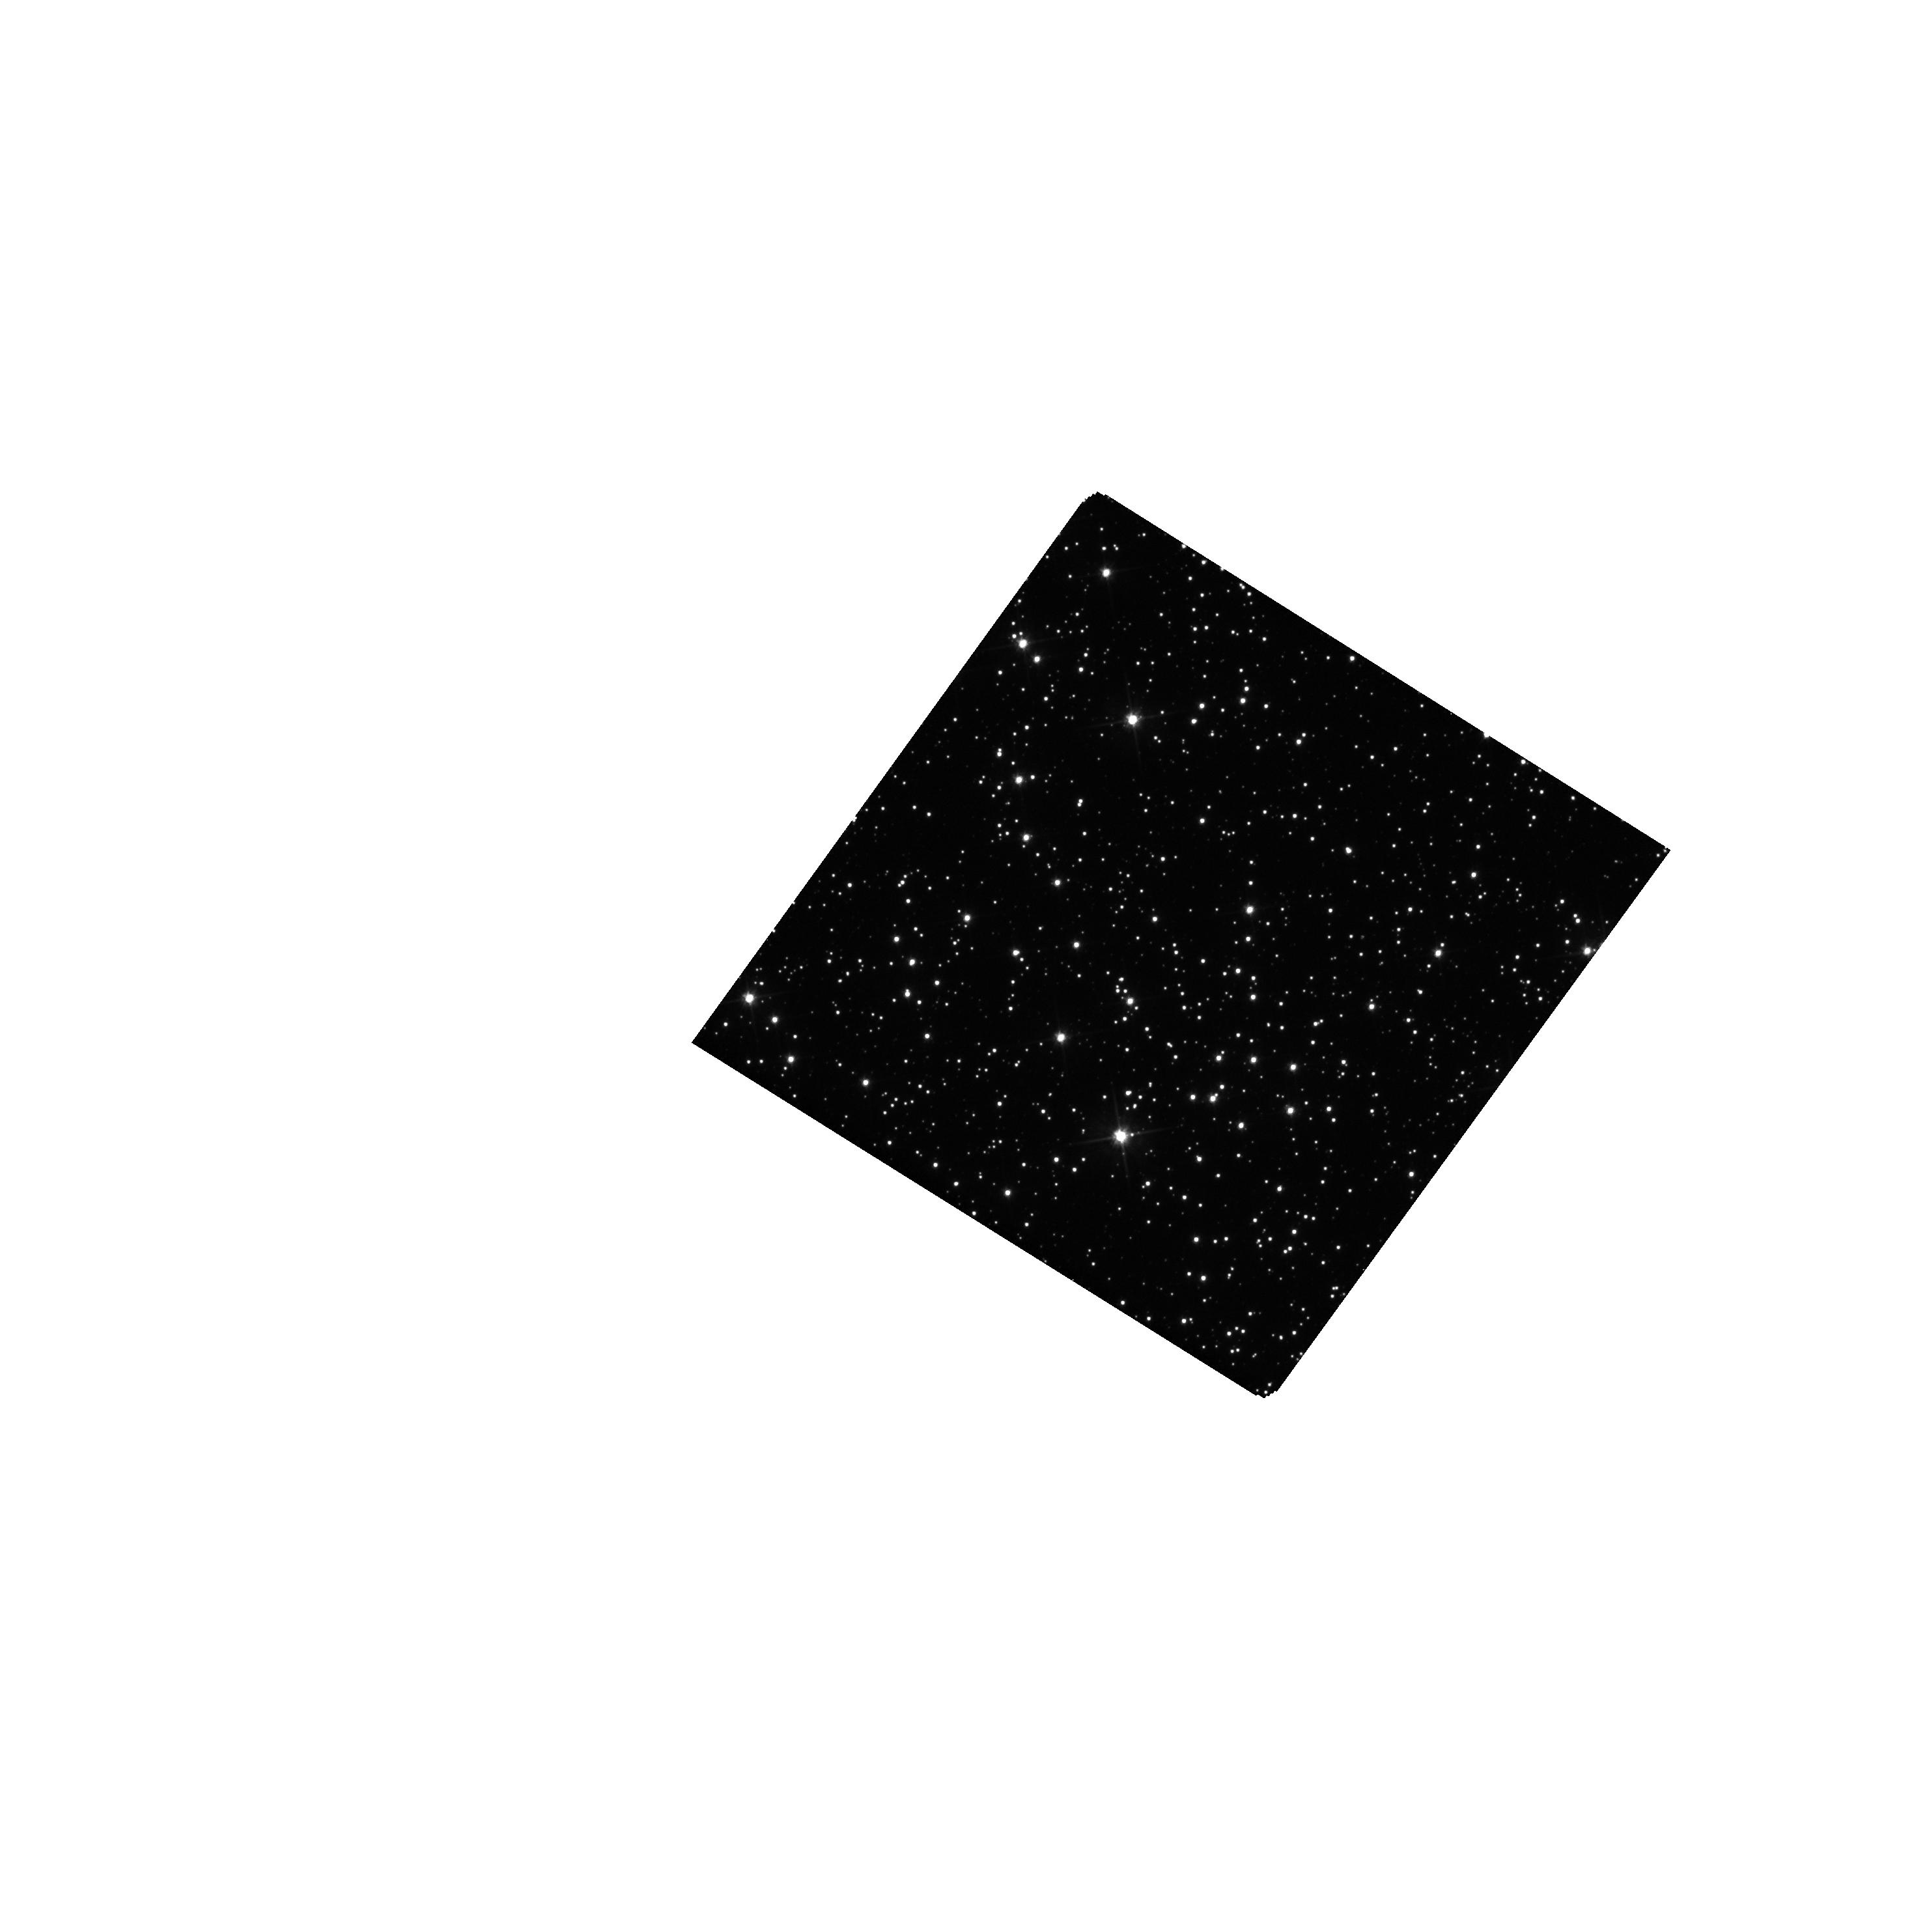
Target: OGLE-2012-BLG-0950
Instrument: WFC3/UVIS
Filter: F555W
Exposure: 15 min
Observation ID: hst_15455_03_wfc3_uvis_f555w_idsa03

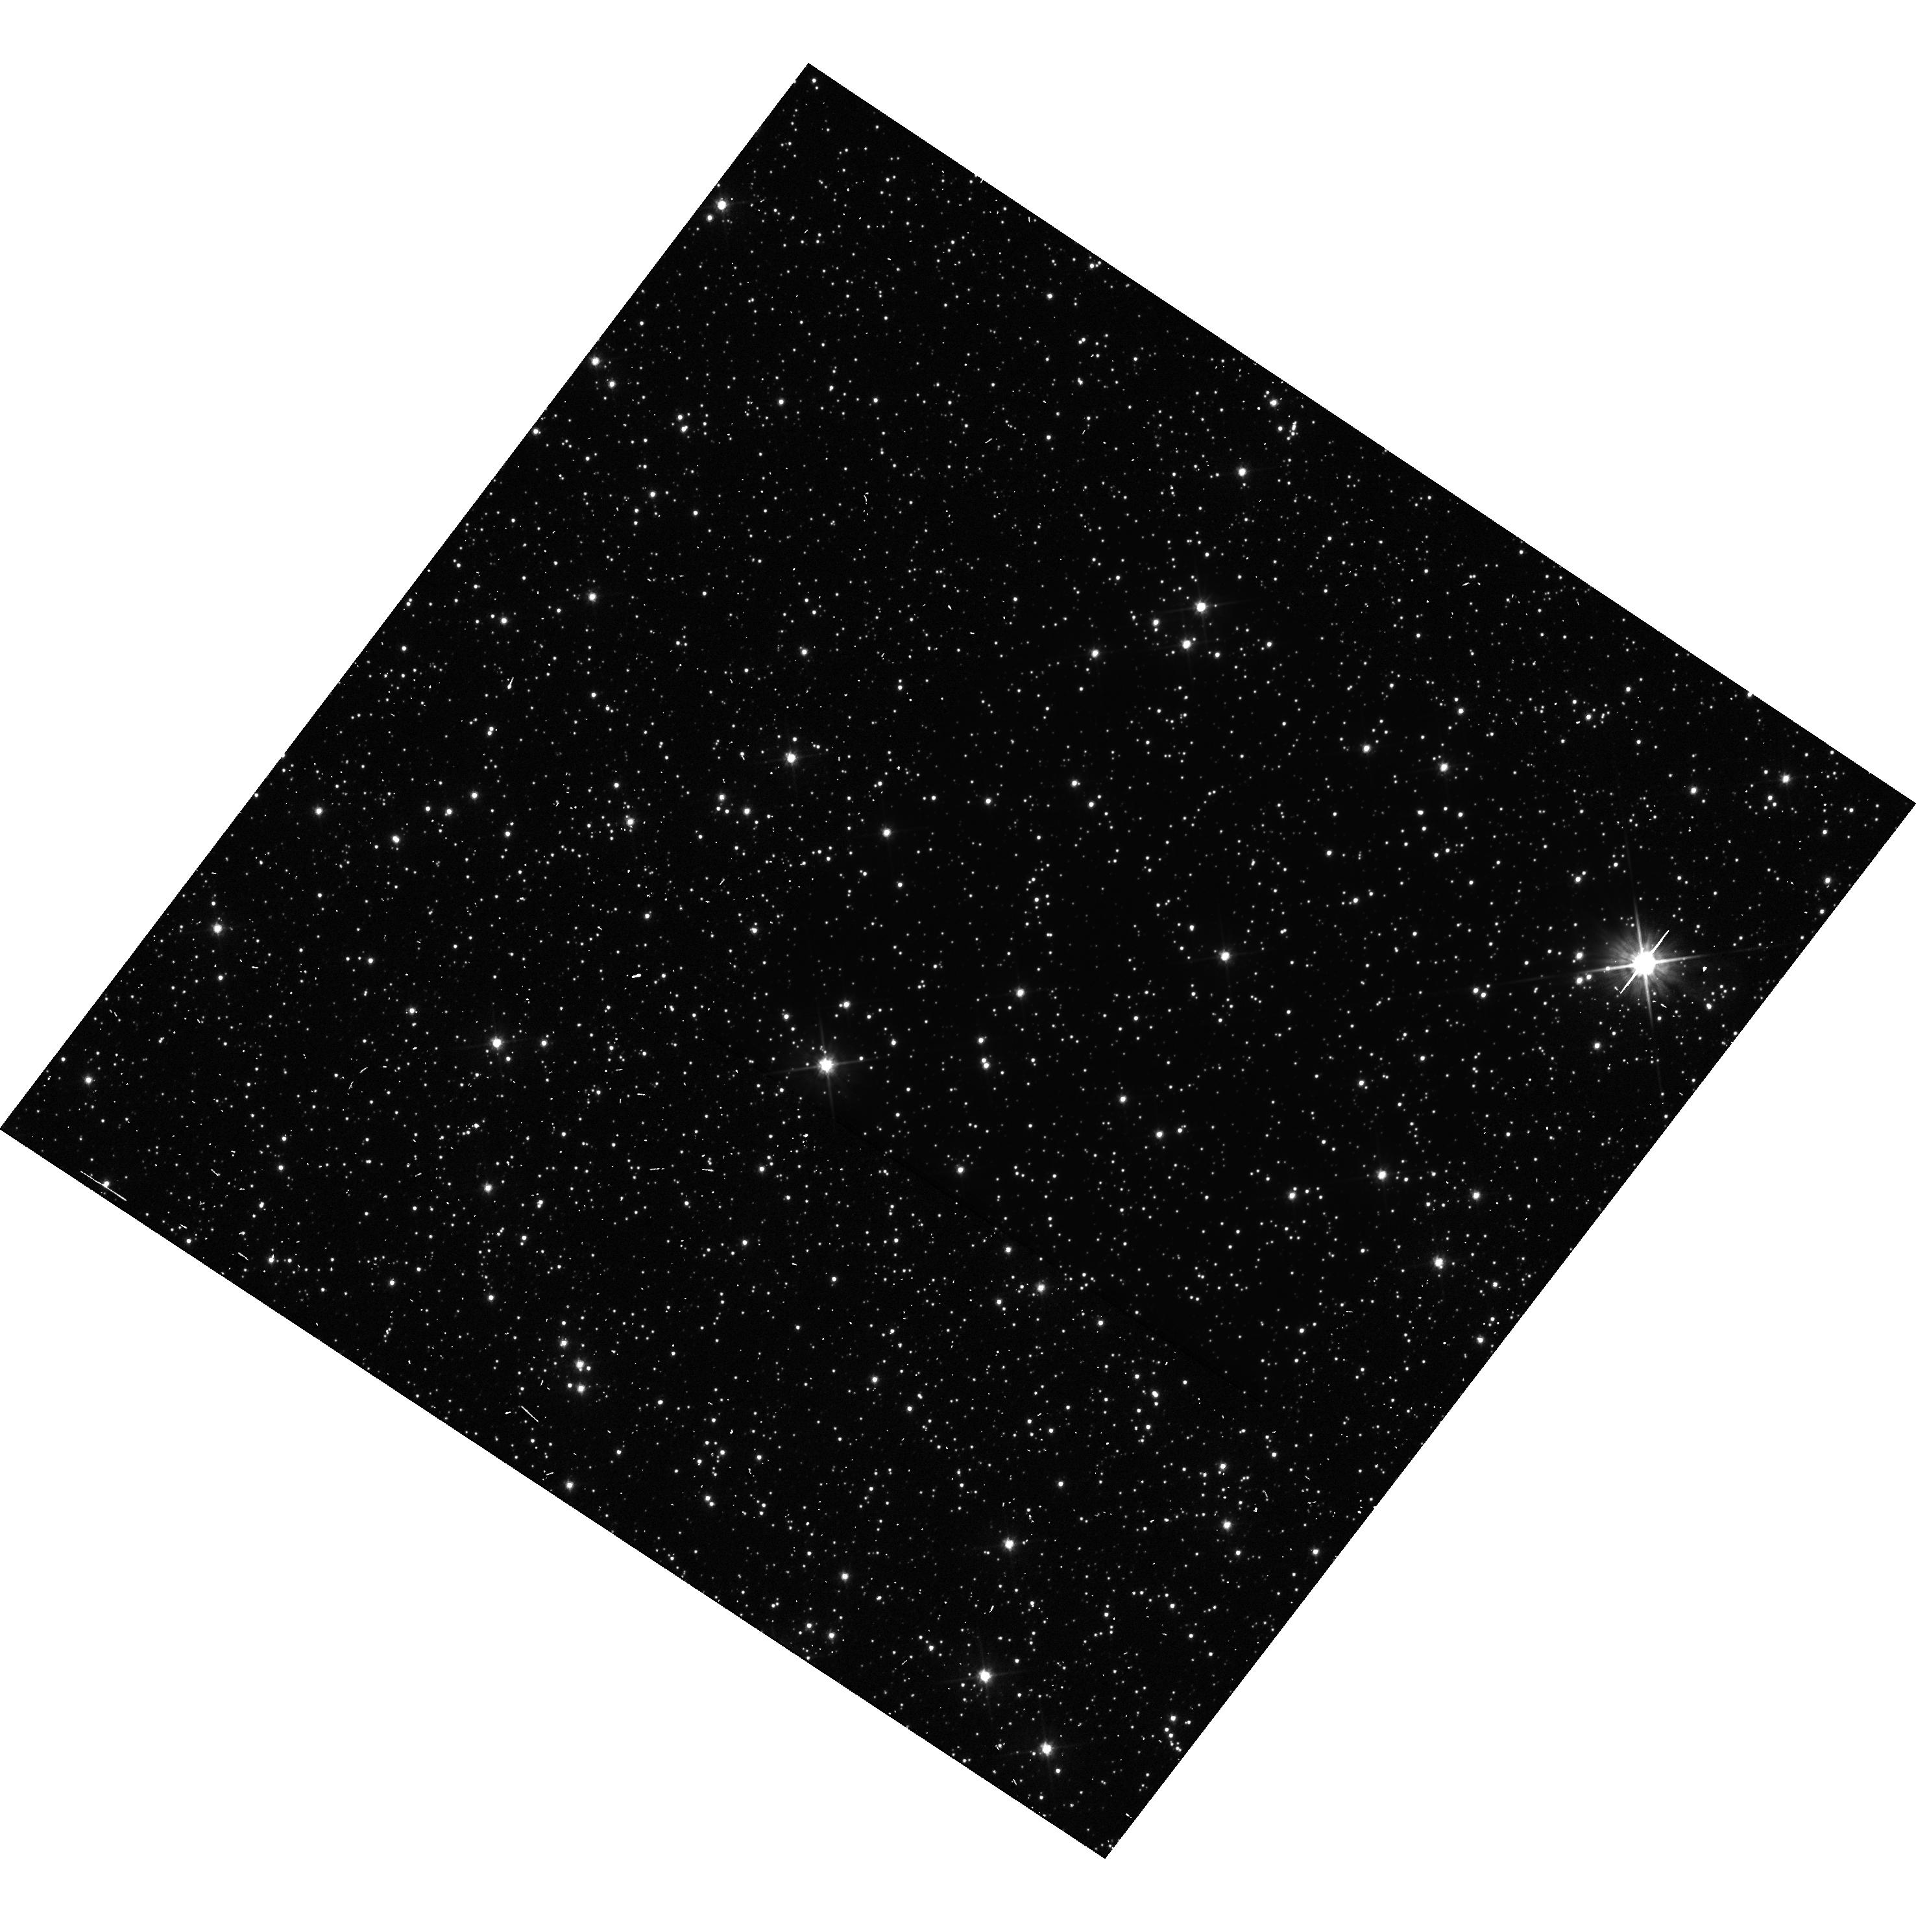
Target: OGLE-2012-BLG-0563
Instrument: WFC3/UVIS
Filter: F555W
Exposure: 23 min
Observation ID: hst_15455_01_wfc3_uvis_f555w_idsa01

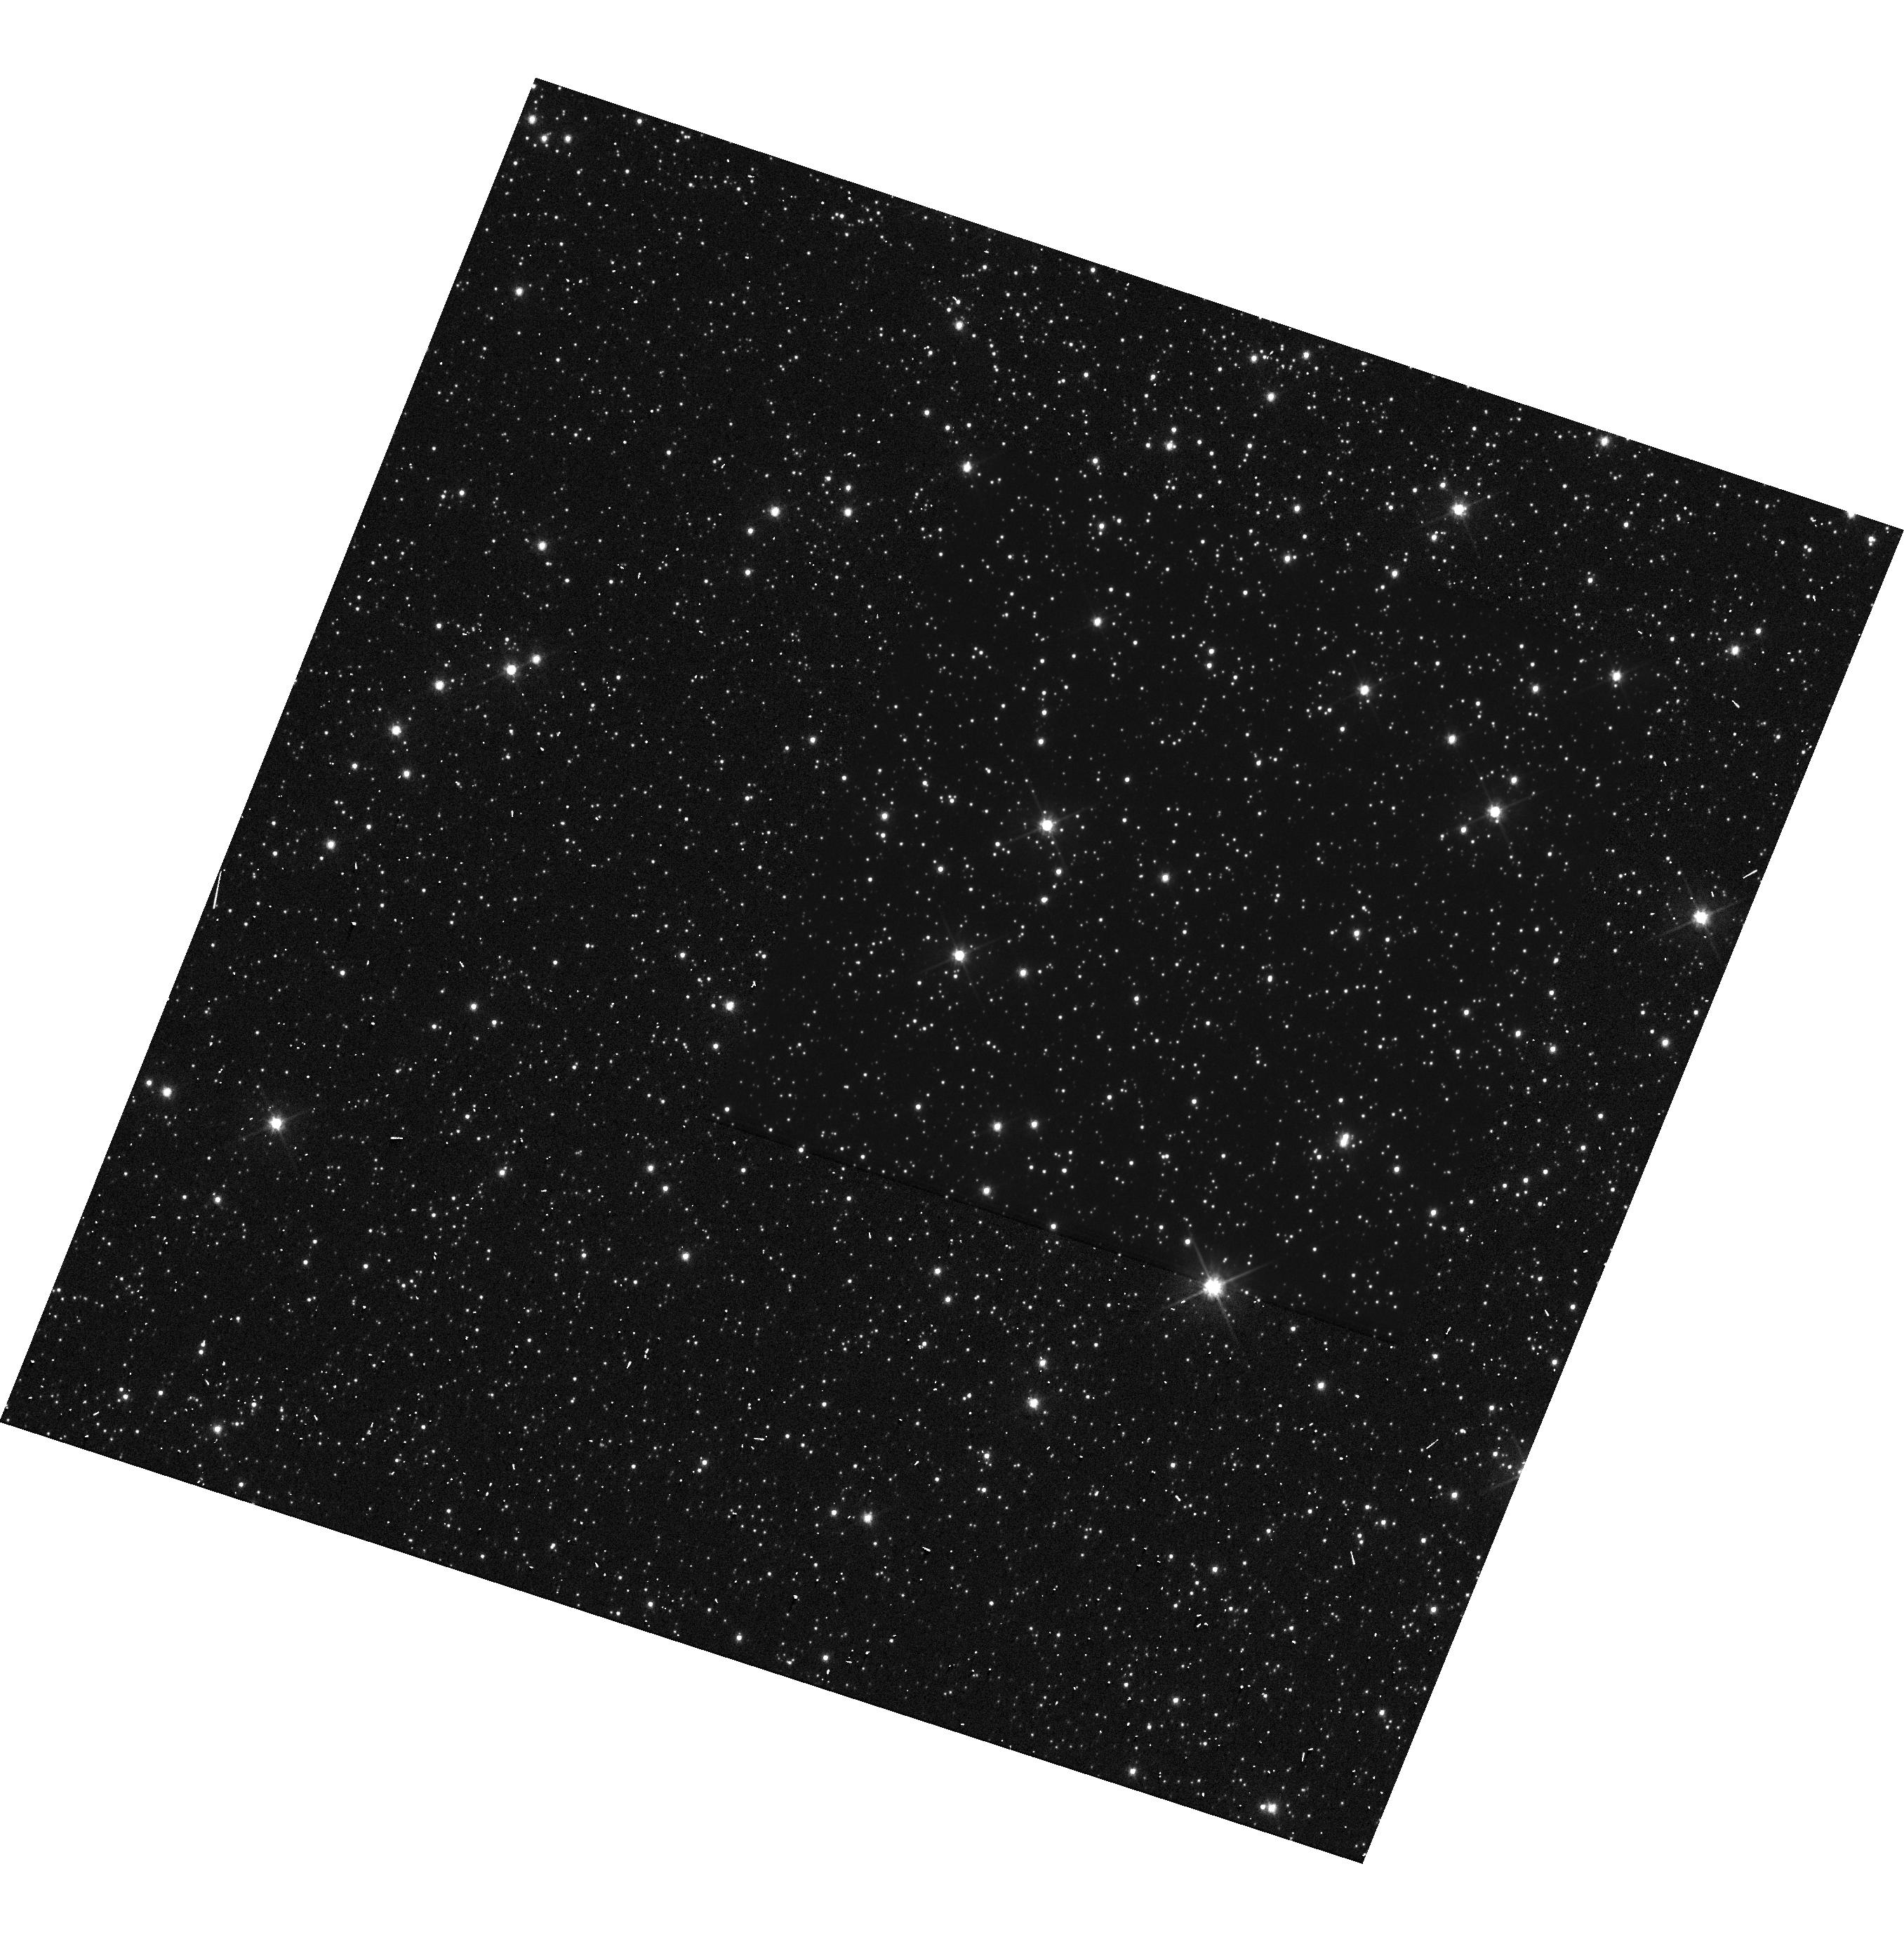
Target: MOA-2010-BLG-328
Instrument: WFC3/UVIS
Filter: F555W
Exposure: 24 min
Observation ID: hst_15455_02_wfc3_uvis_f555w_idsa02

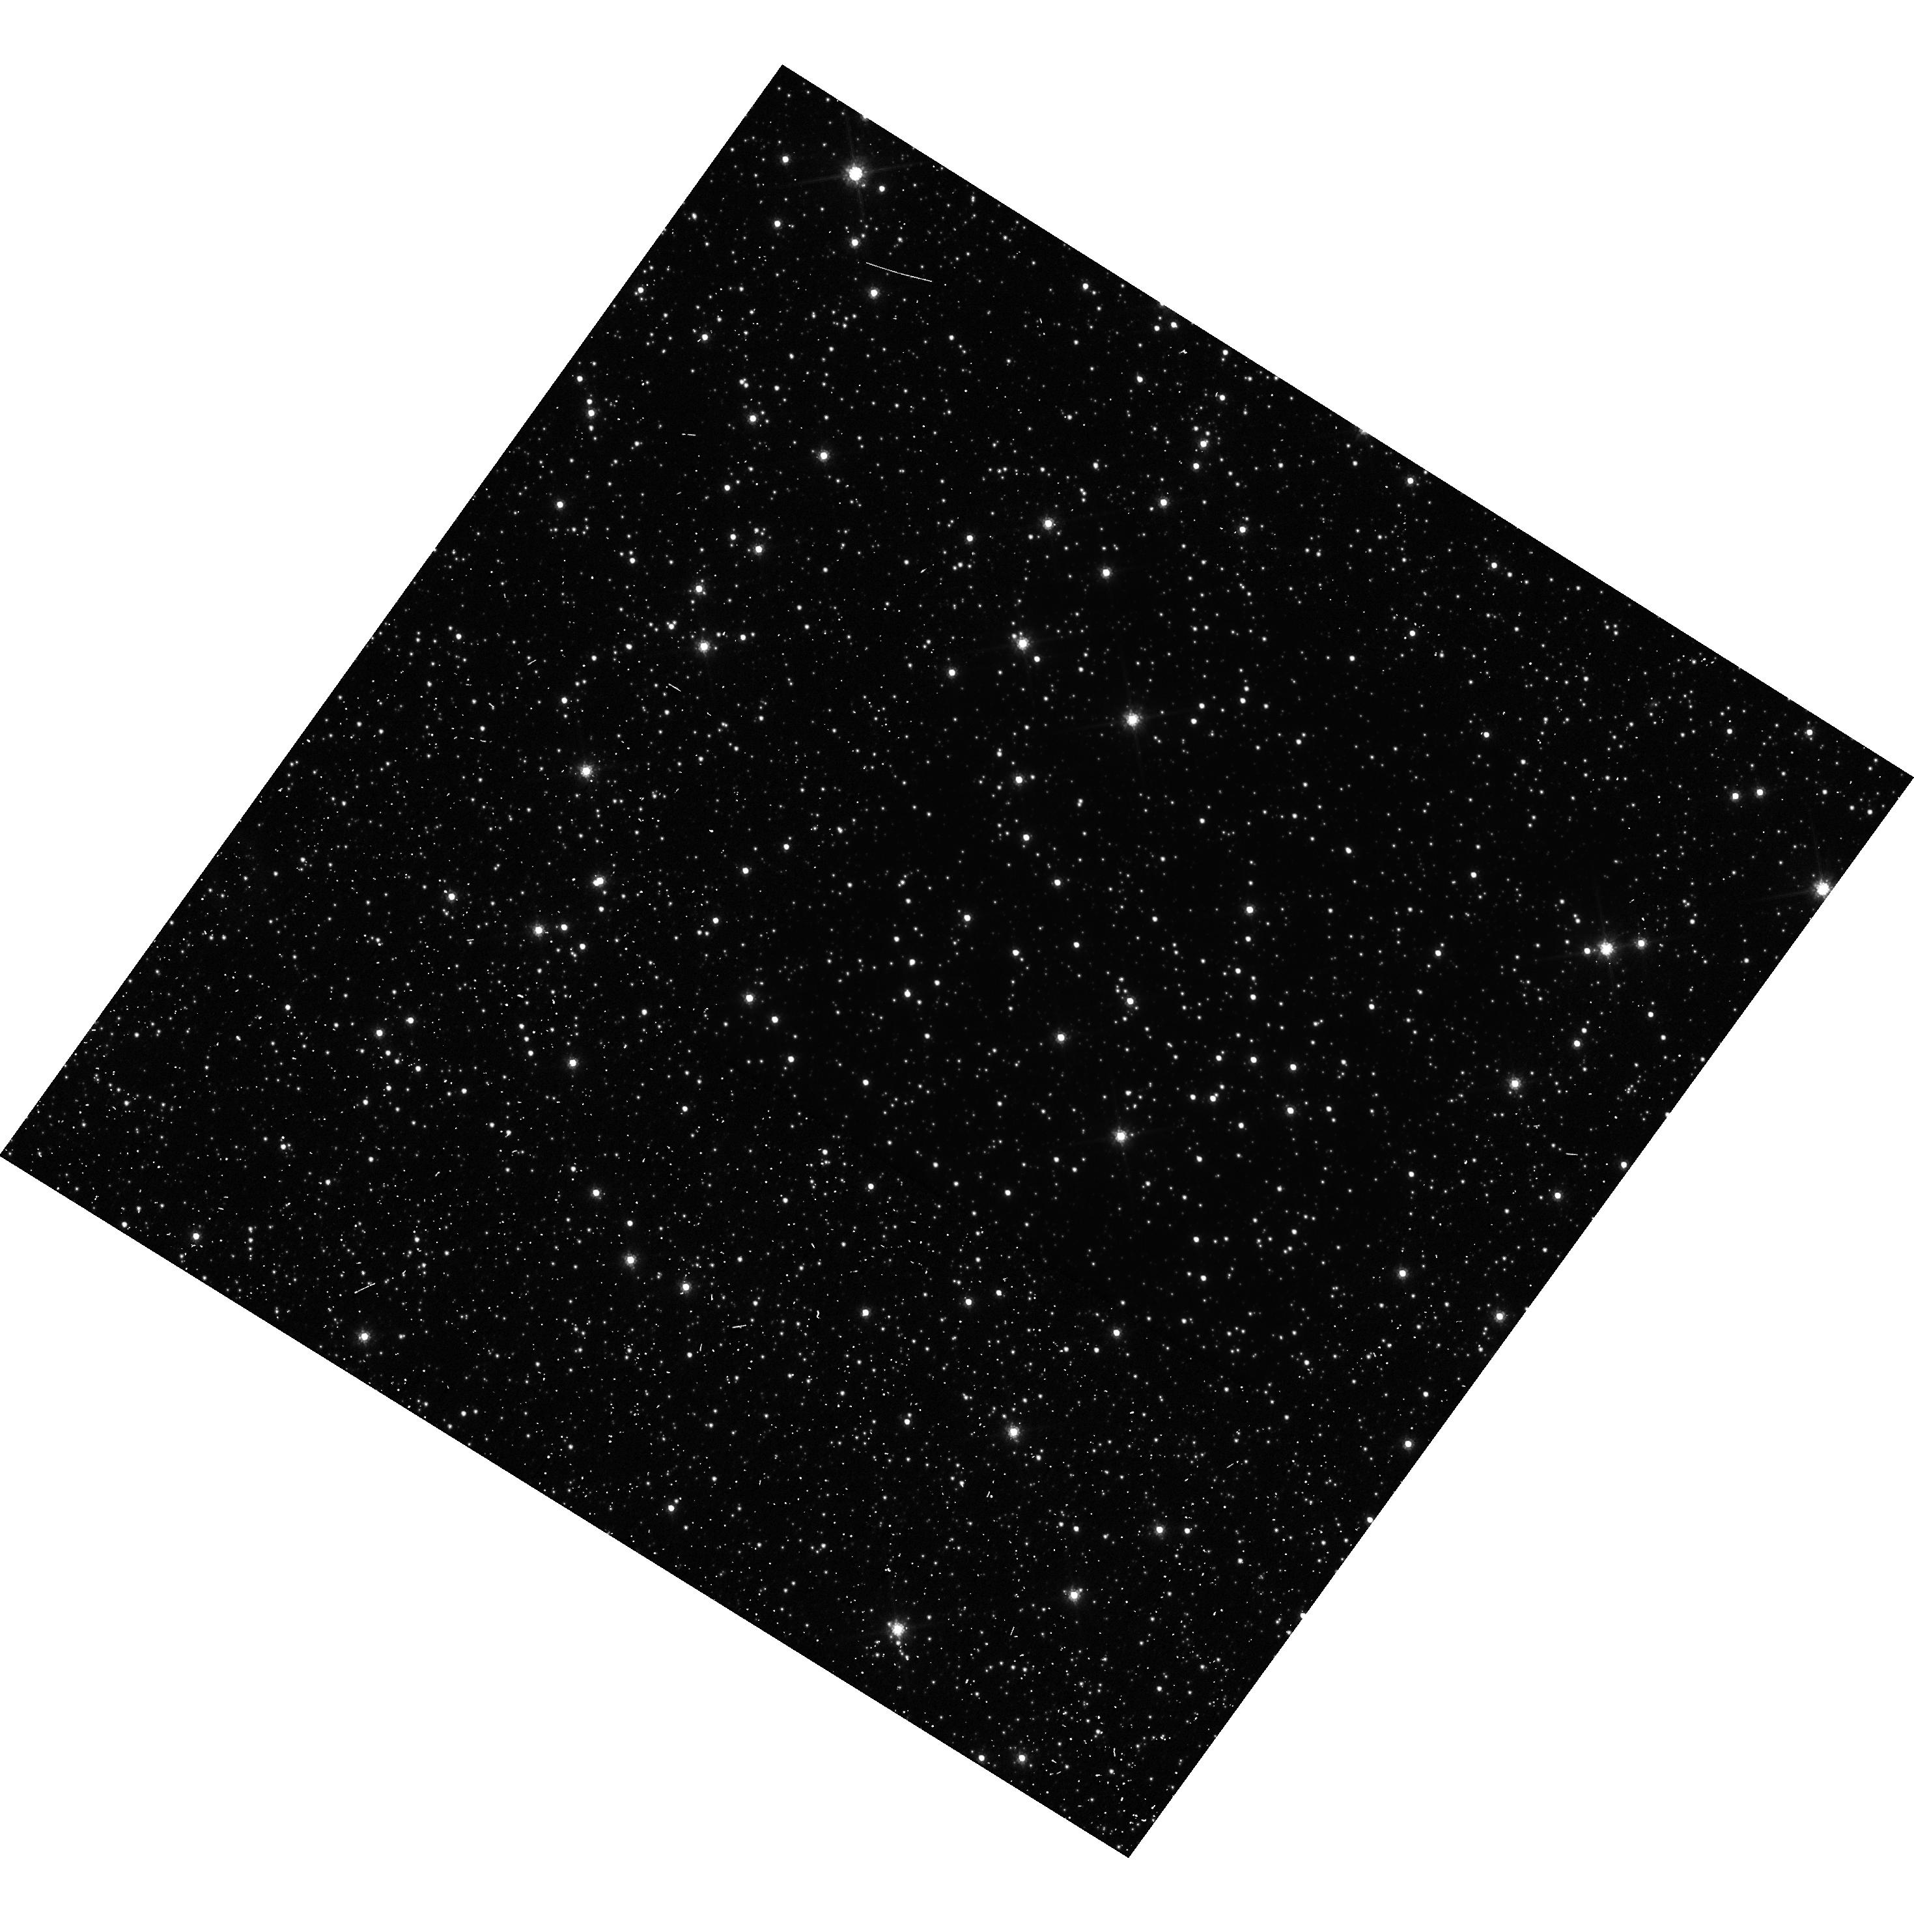
Target: OGLE-2012-BLG-0950
Instrument: WFC3/UVIS
Filter: F814W
Exposure: 8 min
Observation ID: hst_15455_03_wfc3_uvis_f814w_idsa03

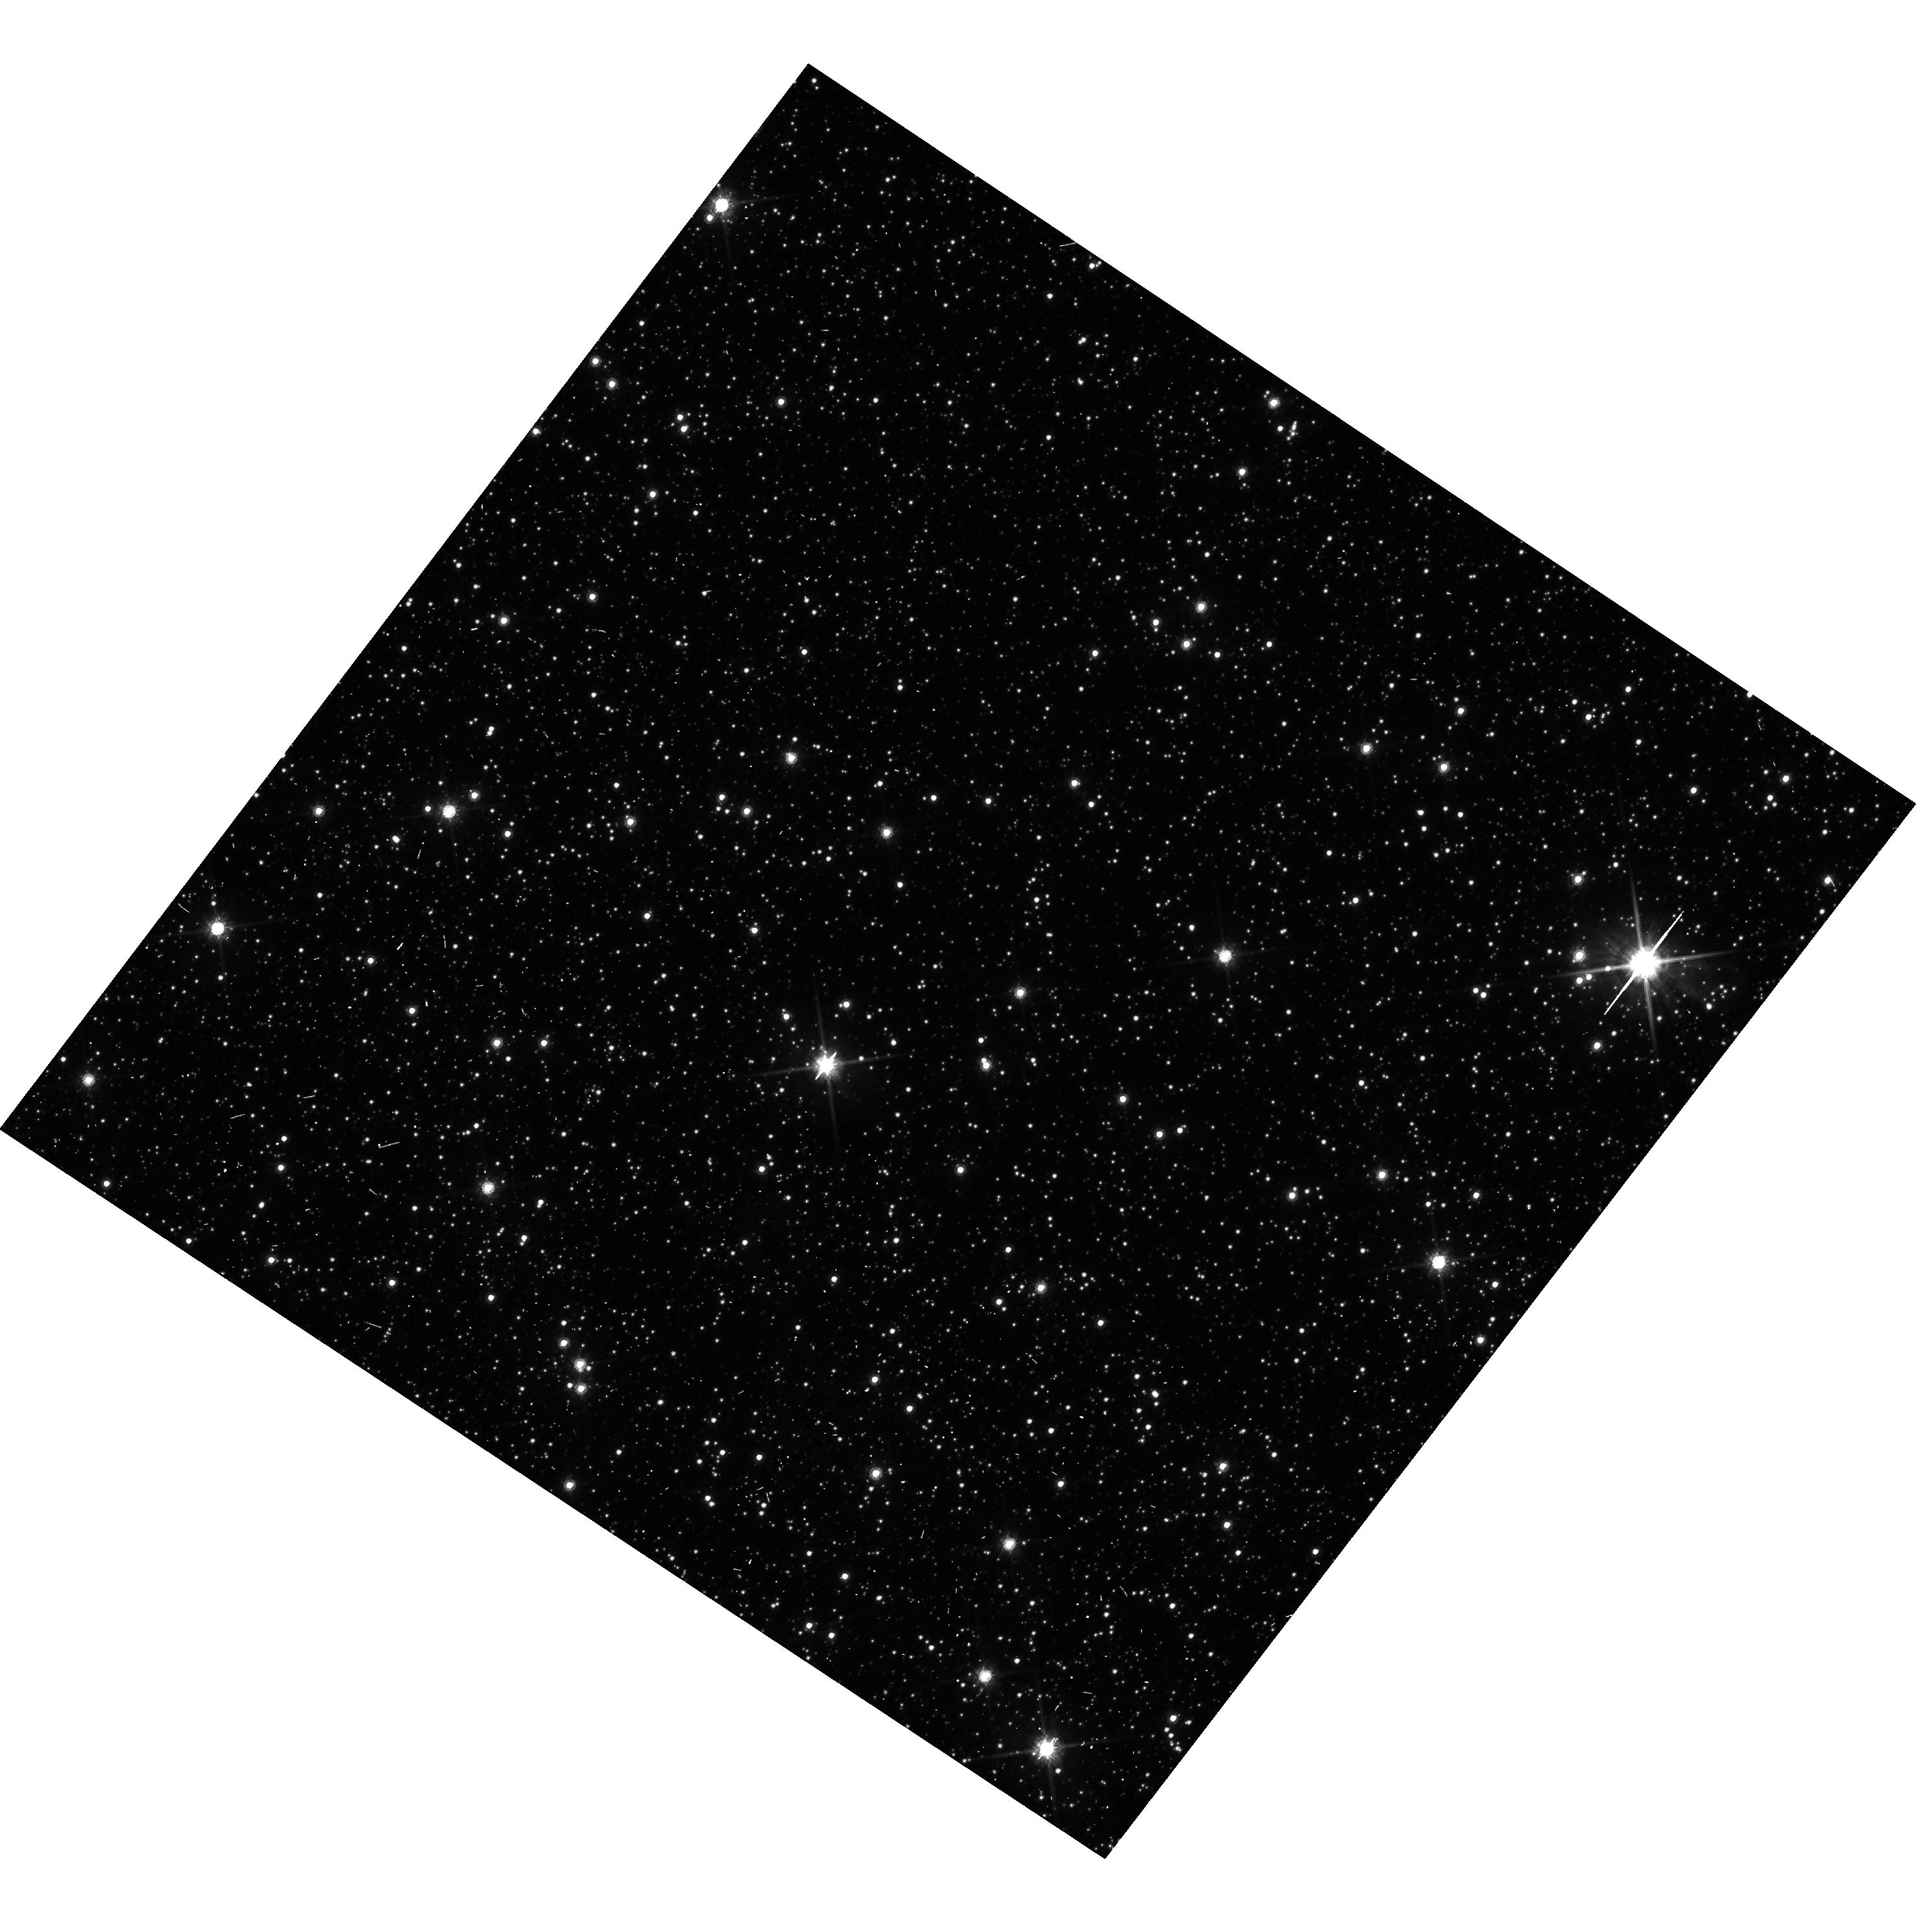
Target: OGLE-2012-BLG-0563
Instrument: WFC3/UVIS
Filter: F814W
Exposure: 24 min
Observation ID: hst_15455_01_wfc3_uvis_f814w_idsa01

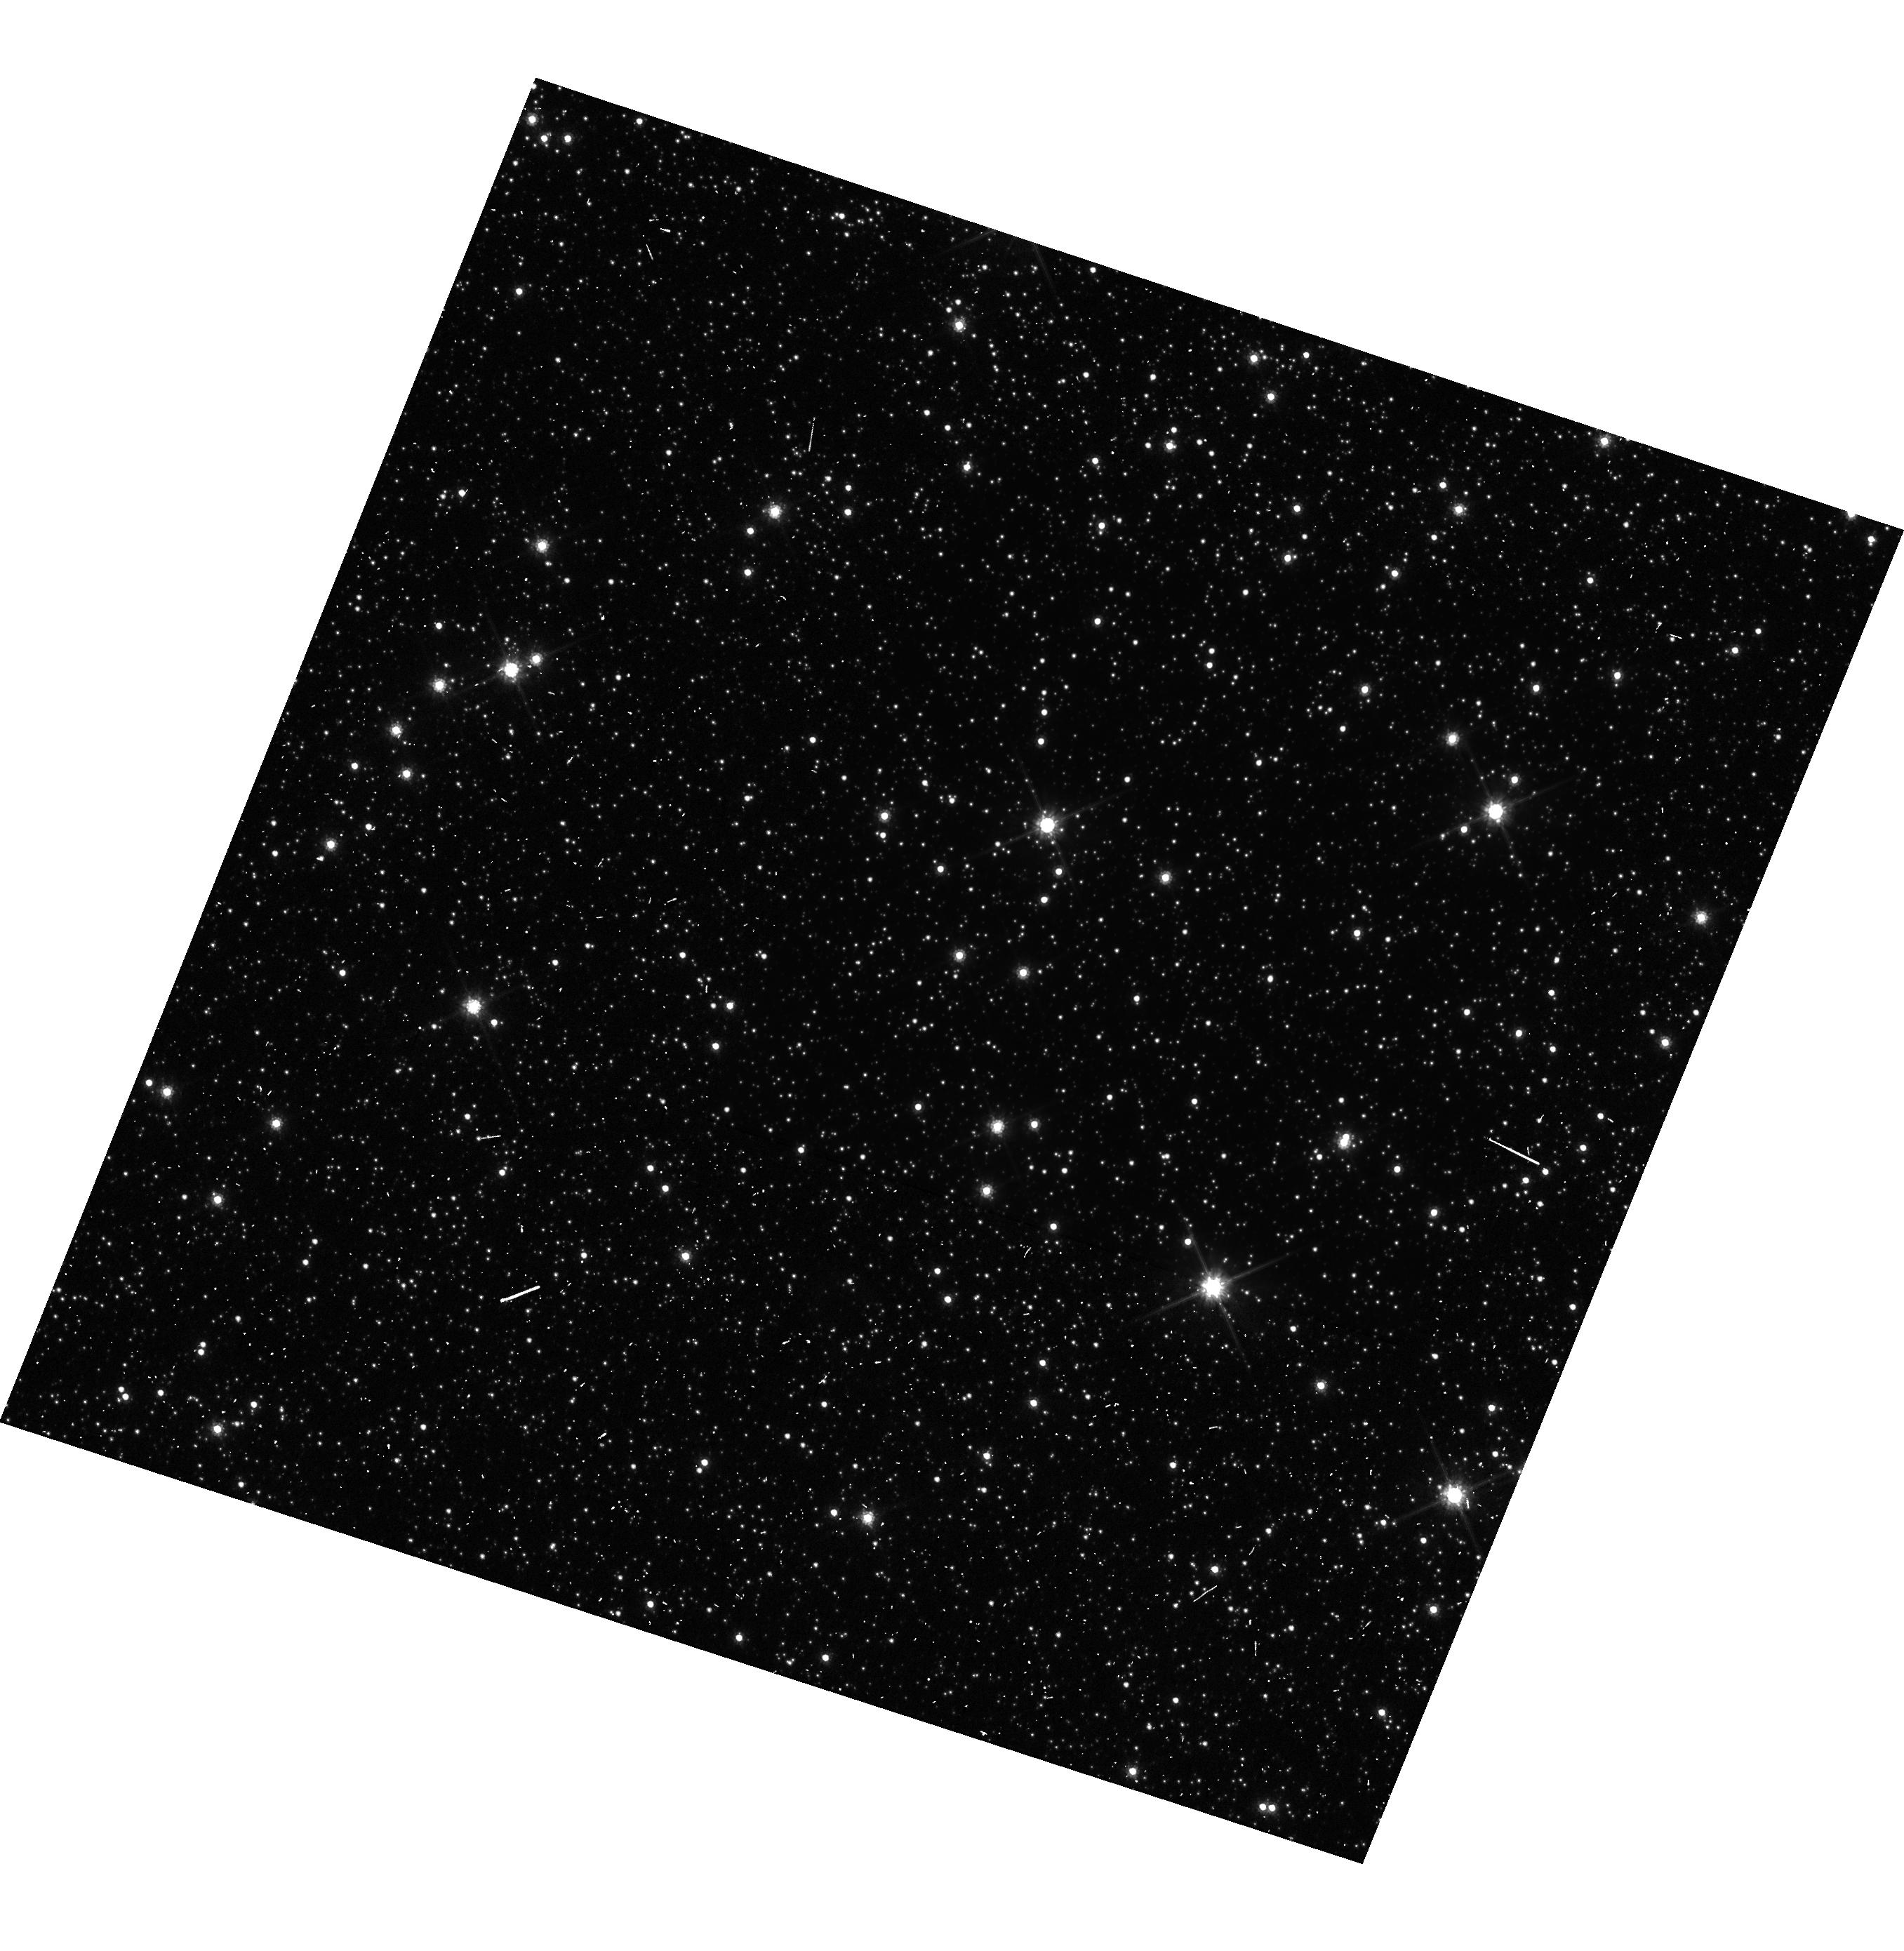
Target: MOA-2010-BLG-328
Instrument: WFC3/UVIS
Filter: F814W
Exposure: 22 min
Observation ID: hst_15455_02_wfc3_uvis_f814w_idsa02

Mass Measurements of Exoplanet Microlens Host Stars with Near Simultaneous Hubble and Keck AO Observations (PI: Bennett, David P.)

We propose Hubble observations to detect both the photometric and astrometric signatures of host stars for 3 planets found by gravitational microlensing. These signatures will allow us to determine the masses and distances of the exoplanet host stars, and they will help us sharpen tests of the core accretion theory predictions for the exoplanet mass function beyond the snow line. We request nearly simultaneous observations with our NASA Keck Key Strategic Mission Support observing program to provide a precise comparison between optical astrometry of the Hubble images and the infrared astrometry of Keck adaptive optics (AO) images. This will allow us to detect the separation of the planetary host and source stars via the color-dependent centroid shift effect. In order to avoid systematic errors due to stellar proper motions, we request observations within 5 days of our Keck Key observing program, which is scheduled for 5 half-nights during May 21-27. This effect is maximized with the optical-infrared color difference that the combined HST and Keck AO data will provide. Our proposed observations will help us to develop and test this optical-infrared color-dependent centroid shift method for use with a larger sample of microlens planetary systems during the second year of our Keck observing program.